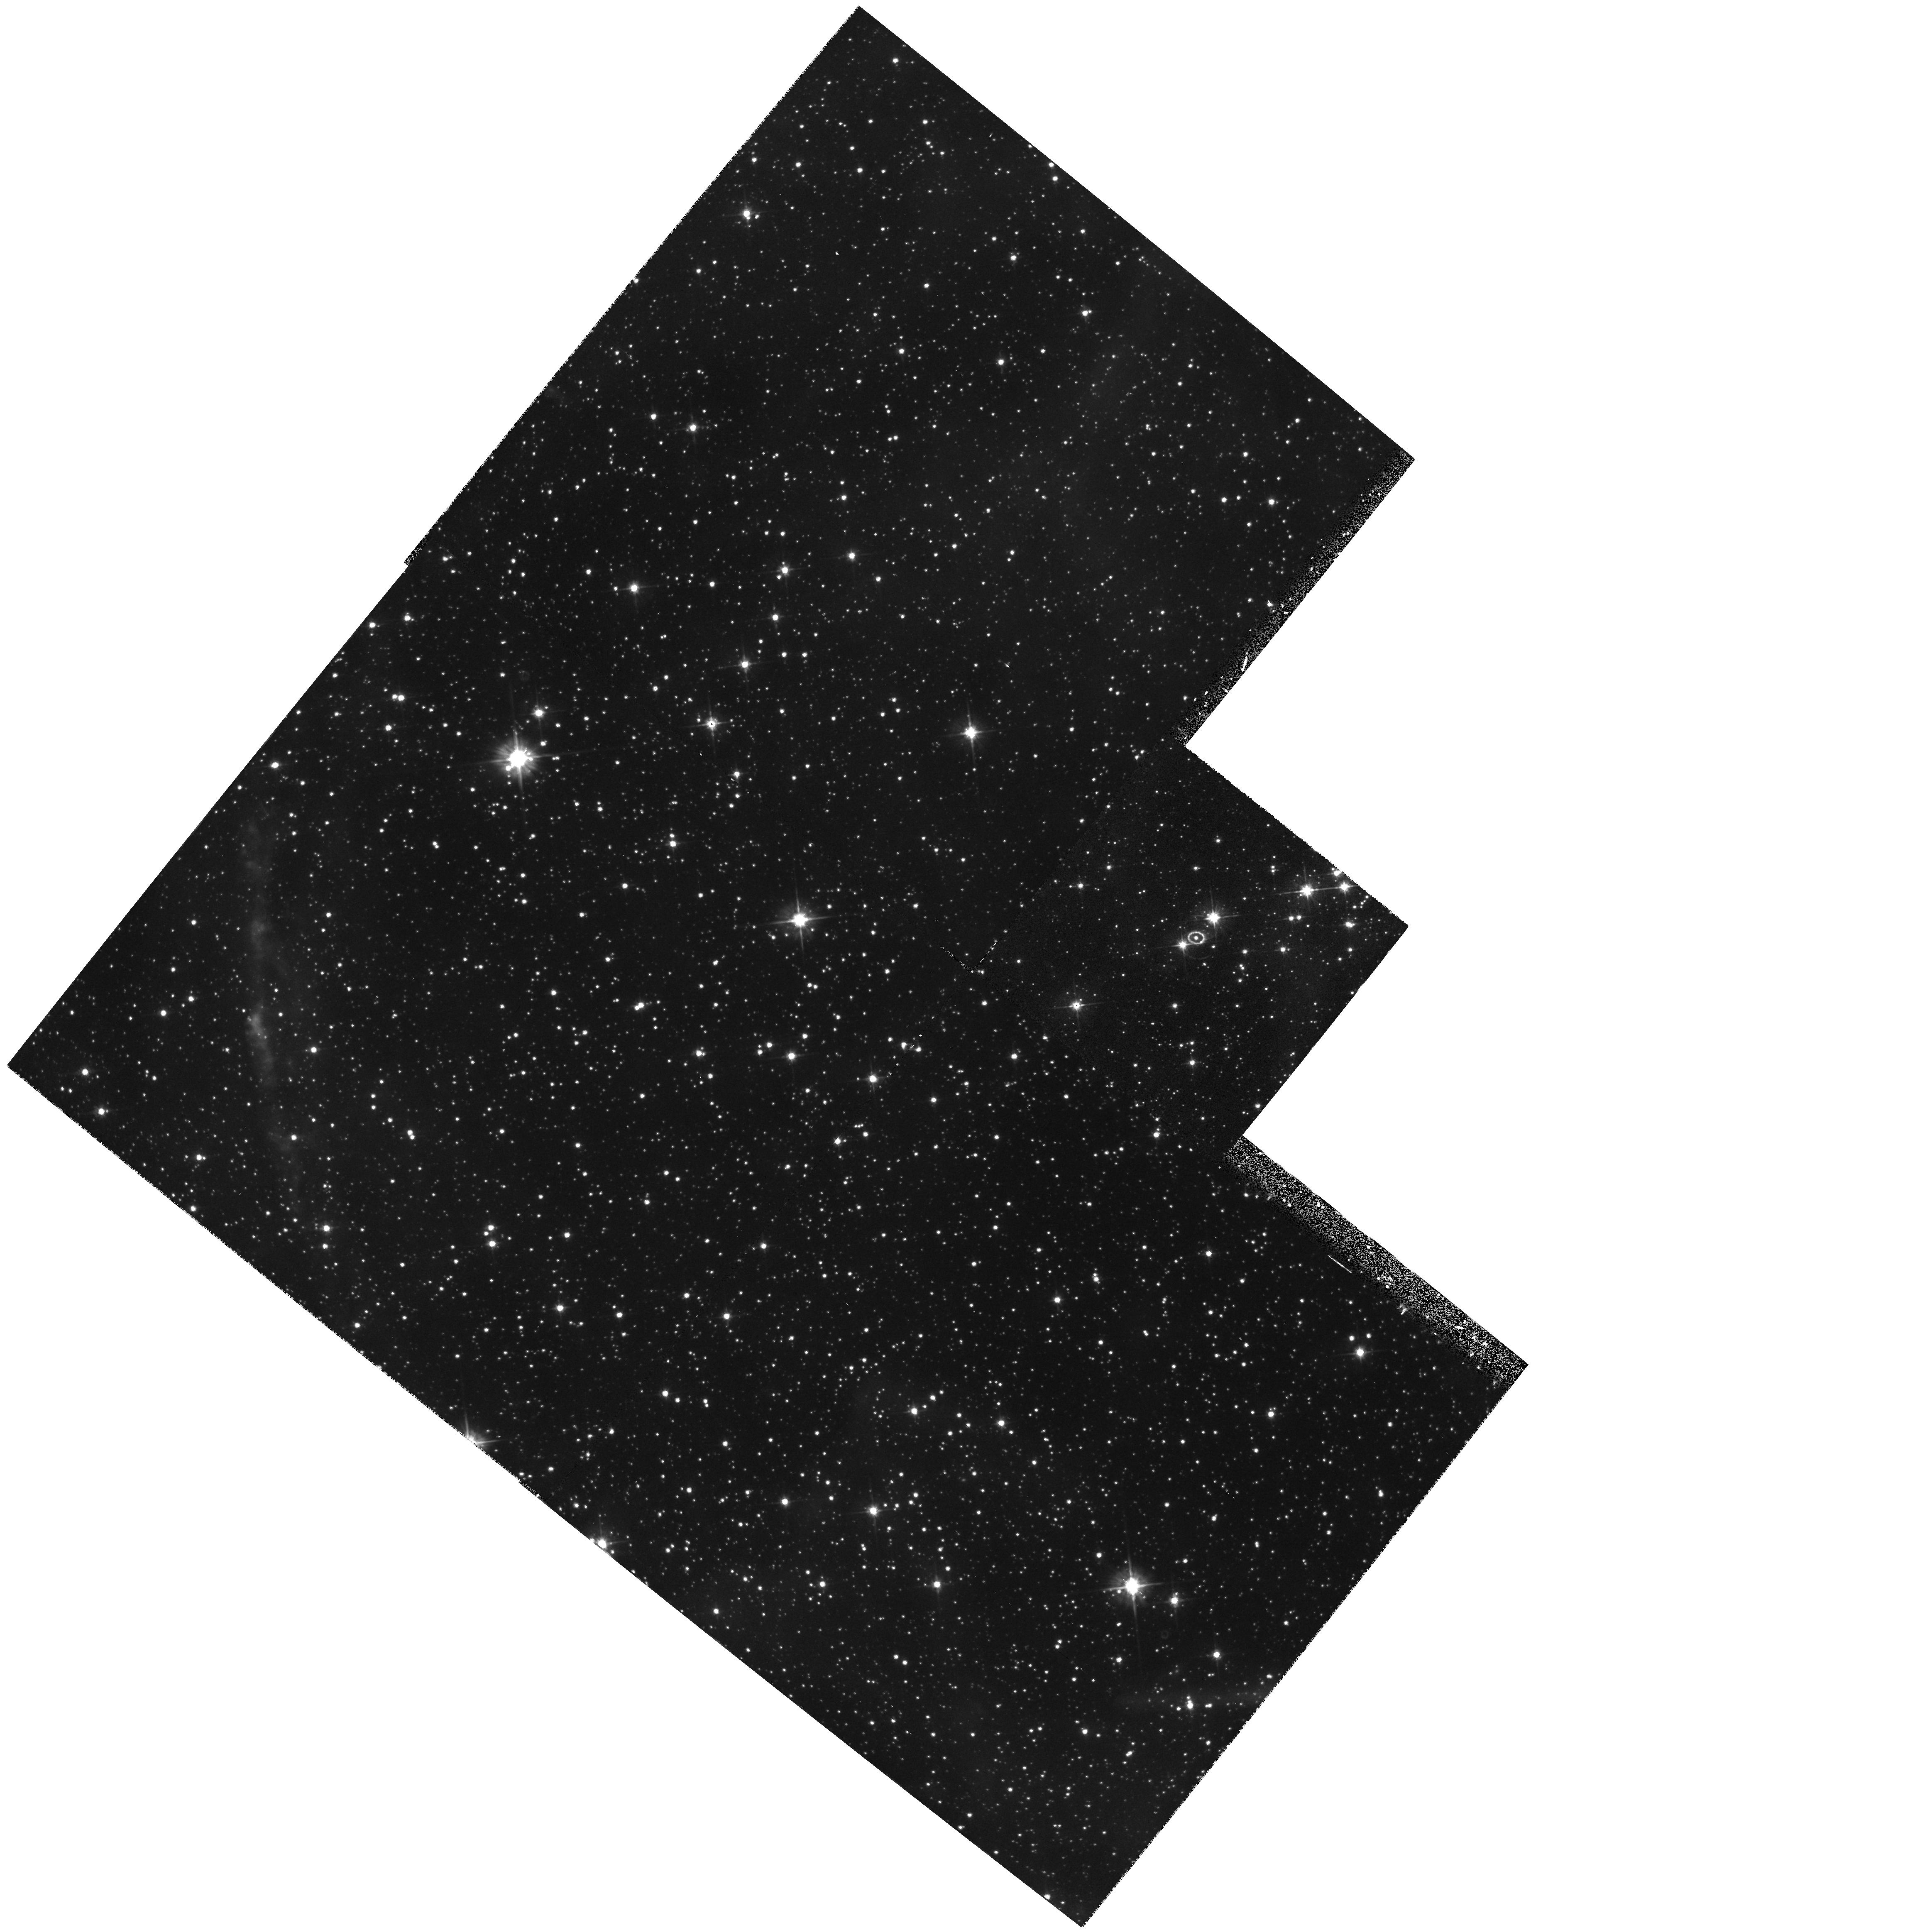
Target: LMC-SN1987A. Instrument: WFPC2/PC. Filter: F555W. Exposure: 10 min. Observation ID: hst_5753_03_wfpc2_pc_f555w_u2hw03

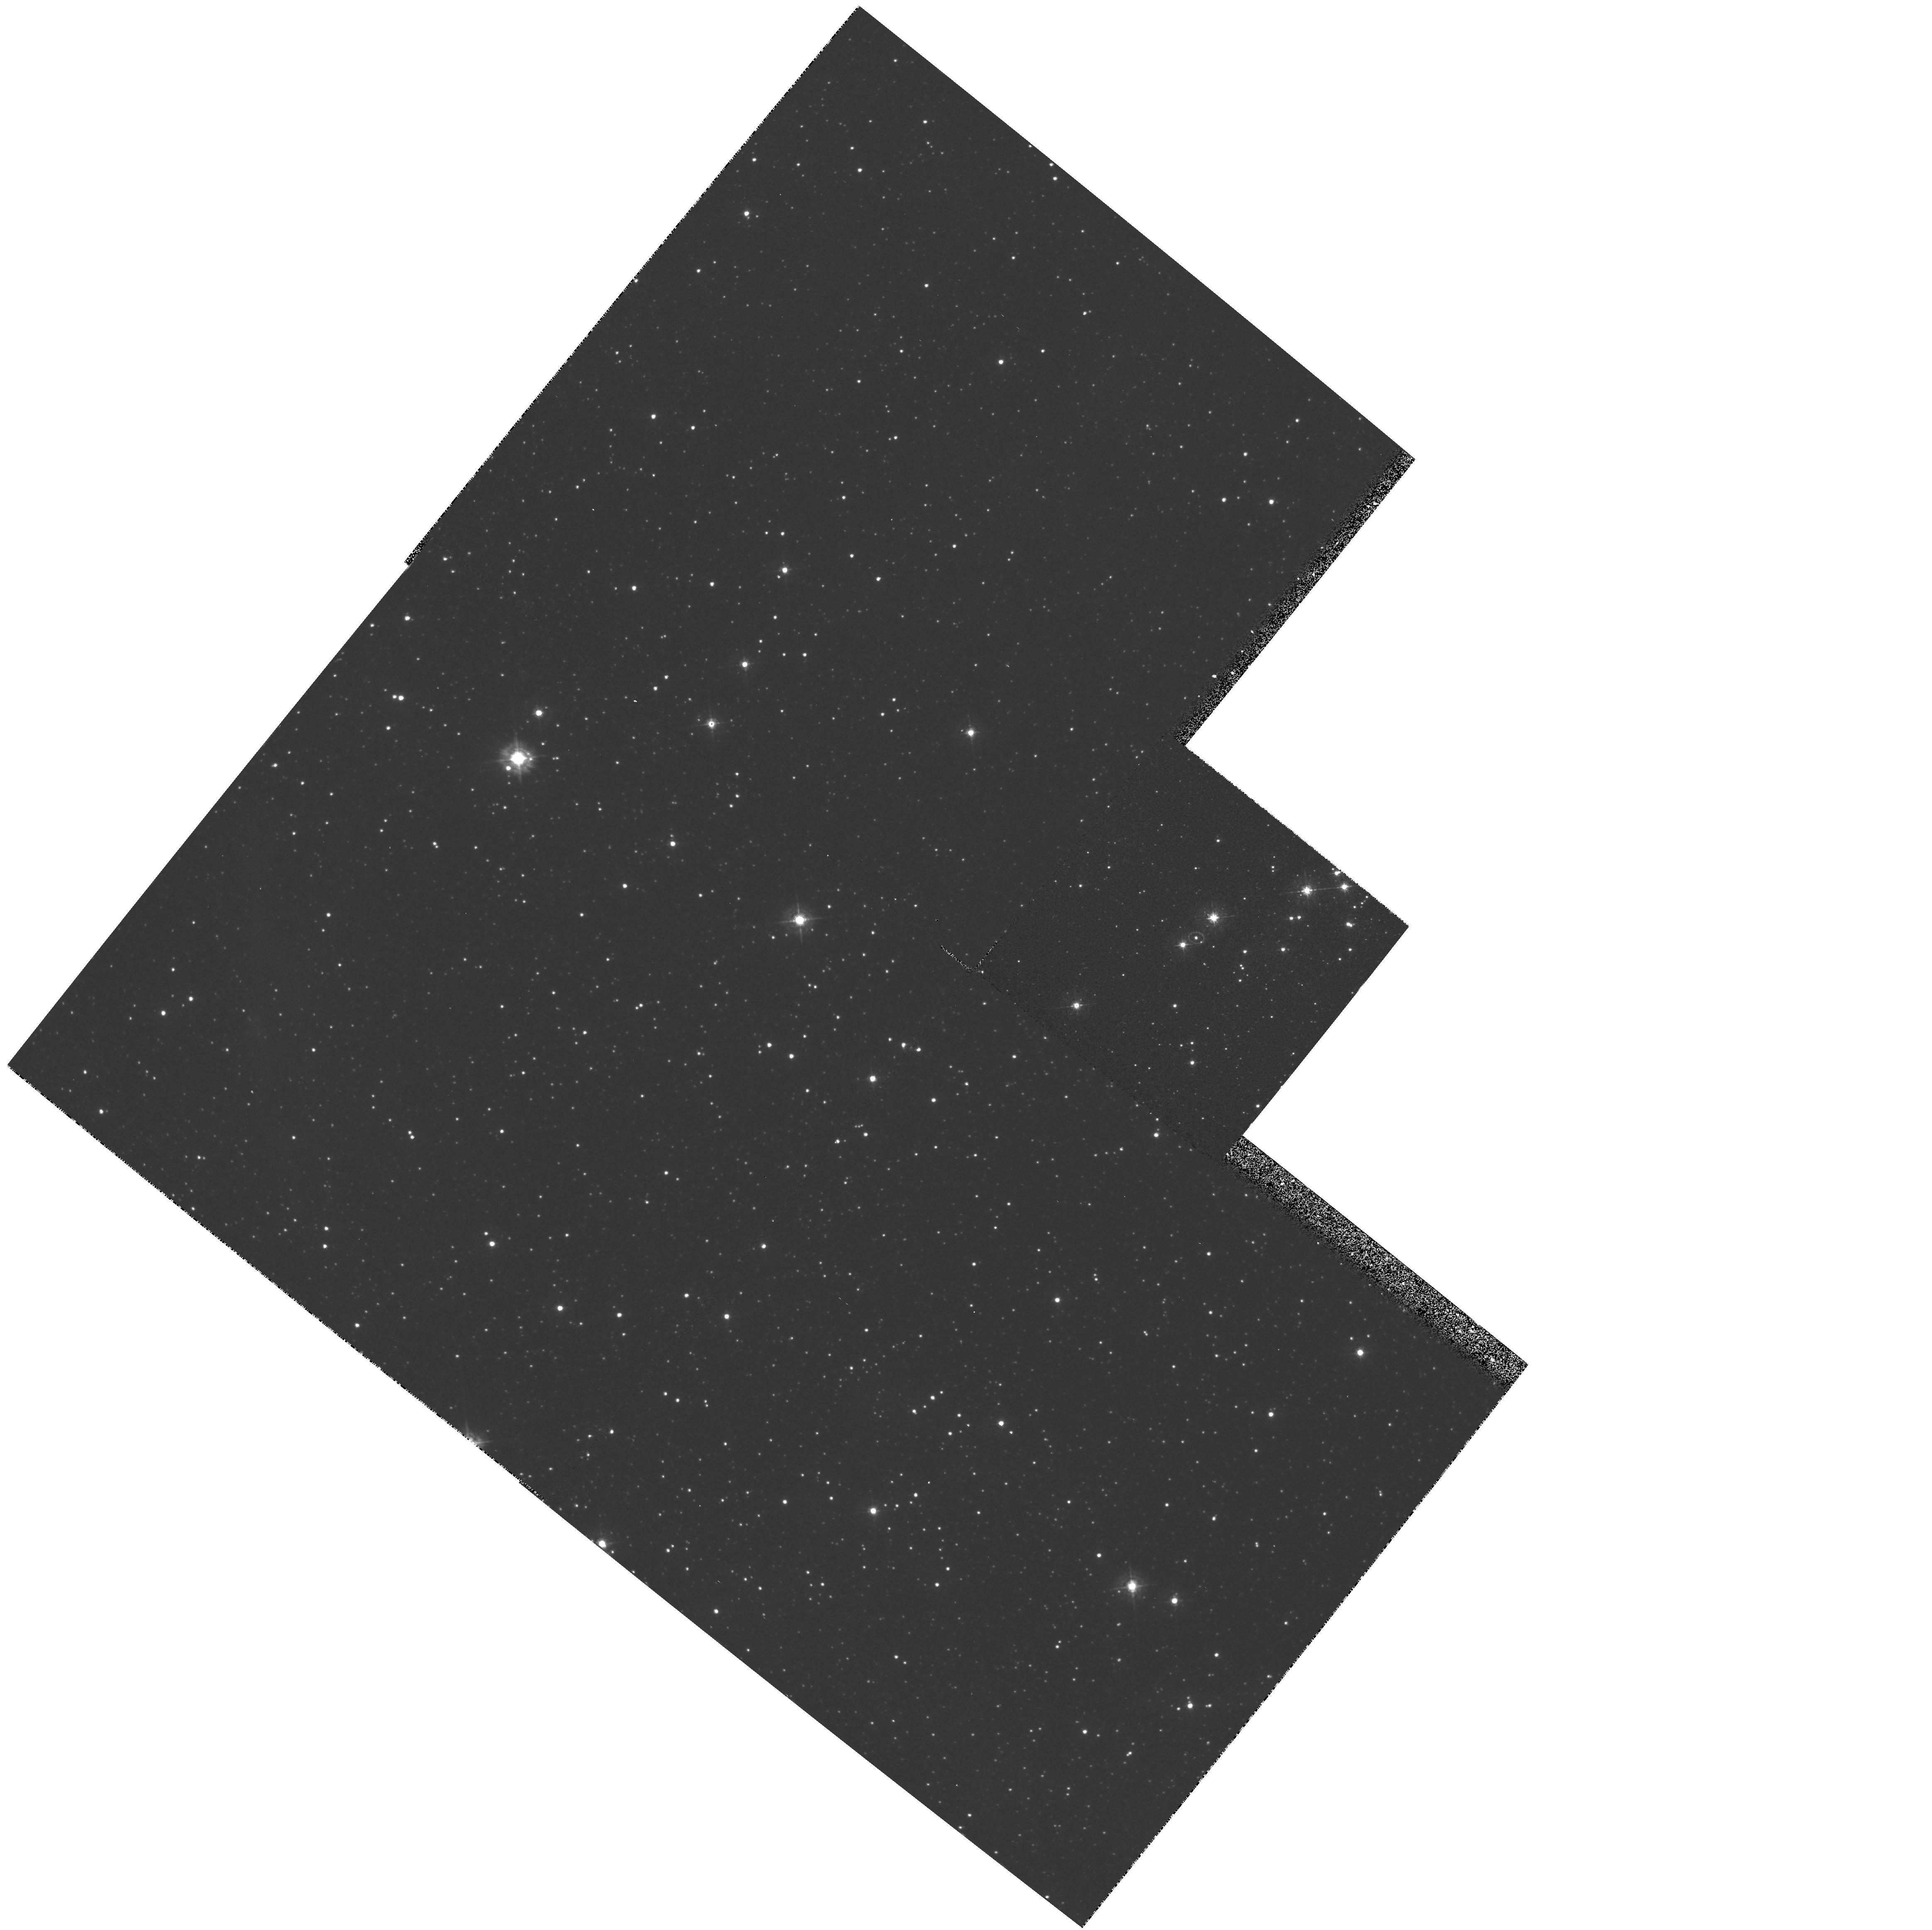
Target: LMC-SN1987A. Instrument: WFPC2/PC. Filter: F439W. Exposure: 13 min. Observation ID: hst_5753_03_wfpc2_pc_f439w_u2hw03

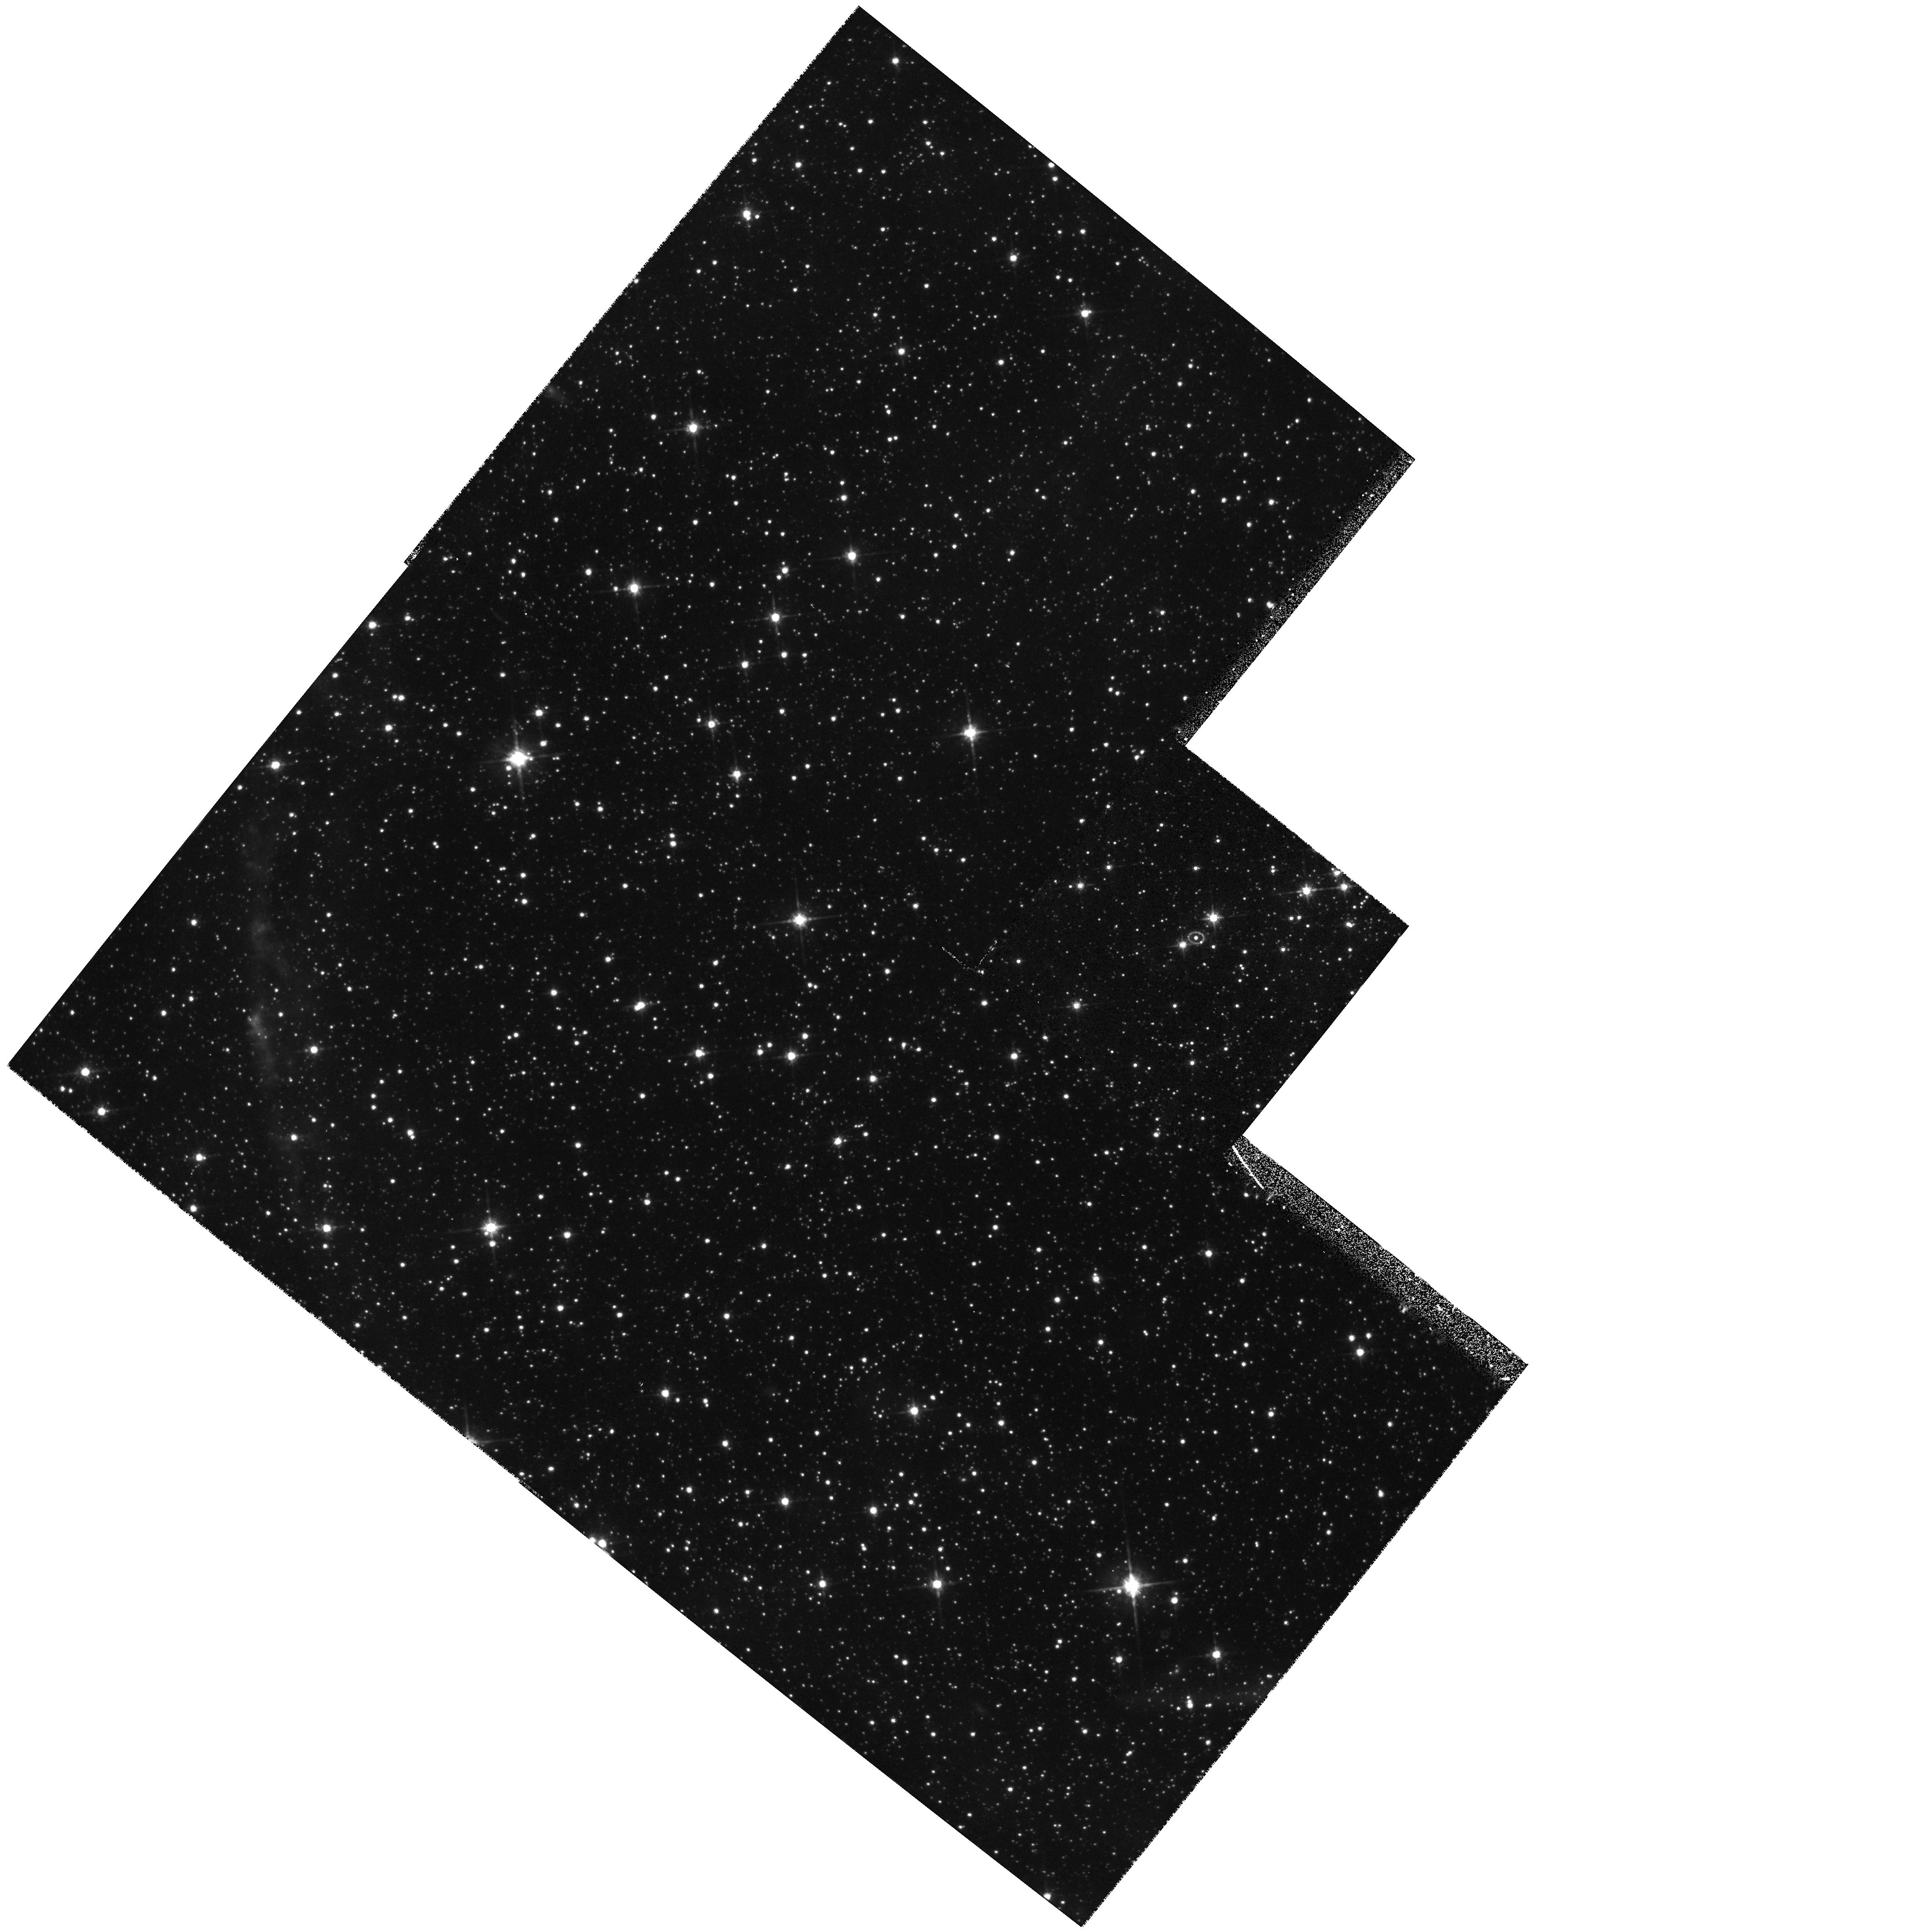
Target: LMC-SN1987A. Instrument: WFPC2/PC. Filter: F814W. Exposure: 10 min. Observation ID: hst_5753_03_wfpc2_pc_f814w_u2hw03

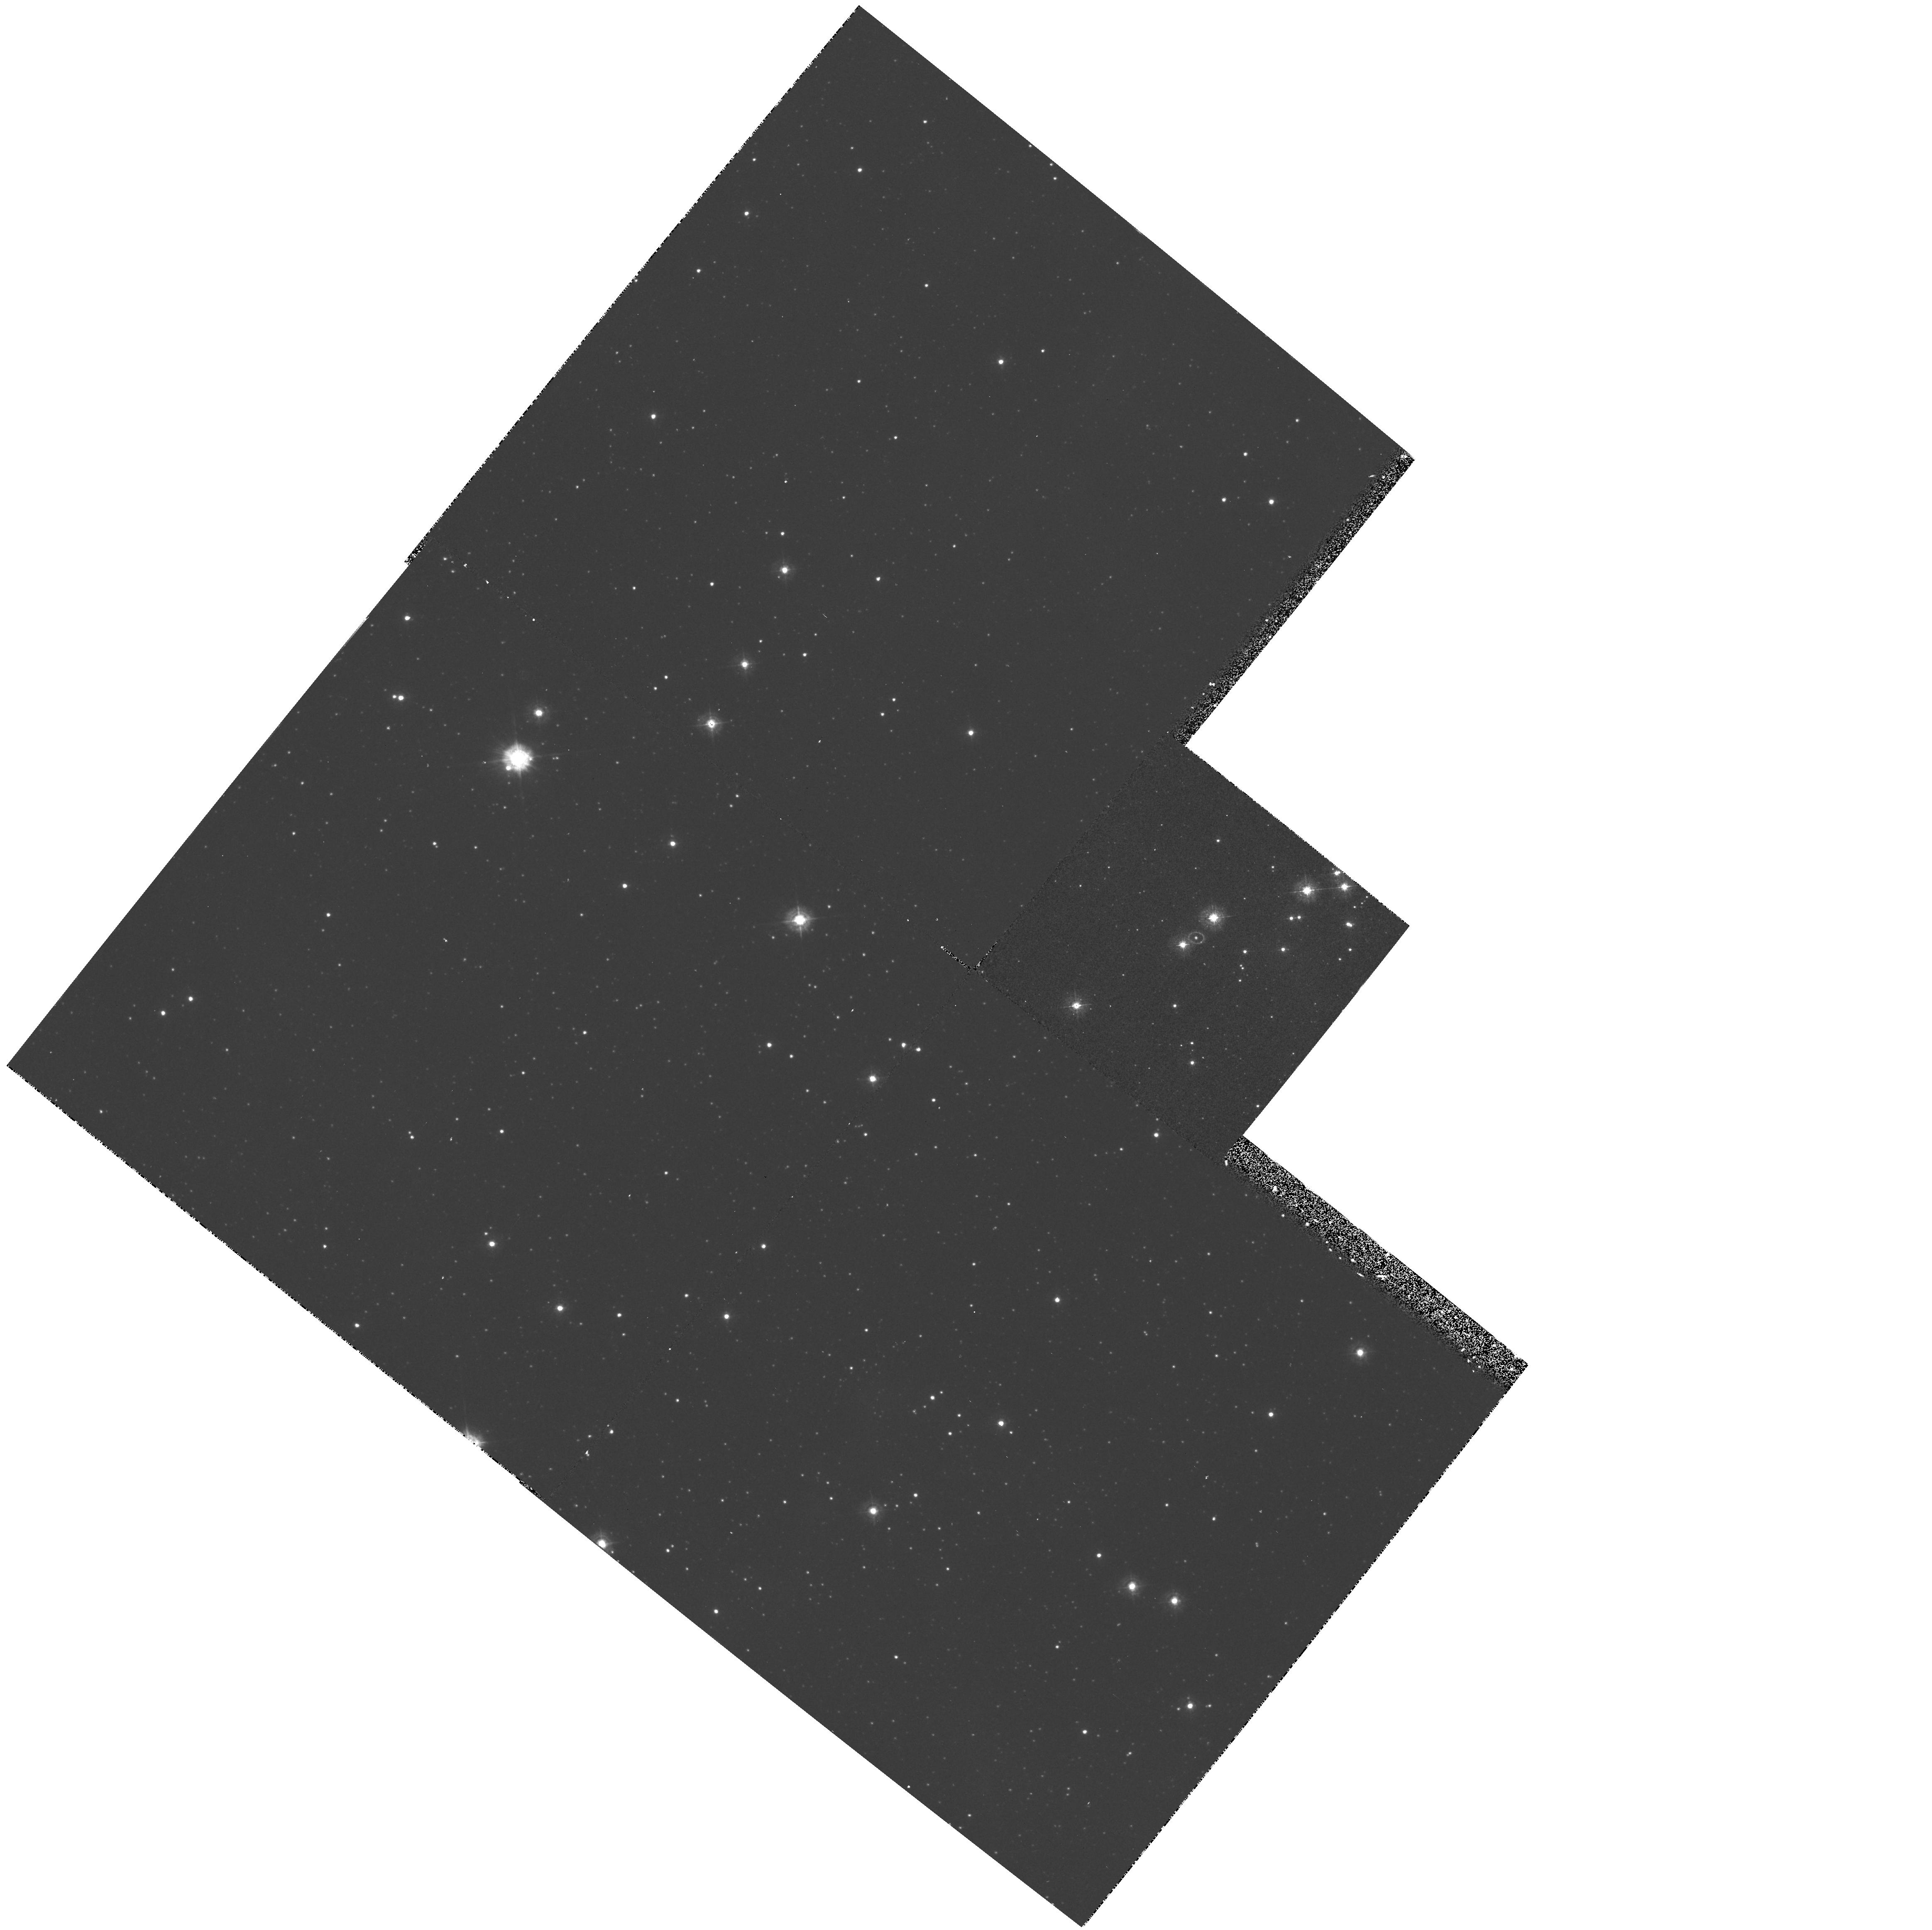
Target: LMC-SN1987A. Instrument: WFPC2/PC. Filter: F336W. Exposure: 20 min. Observation ID: hst_5753_03_wfpc2_pc_f336w_u2hw03

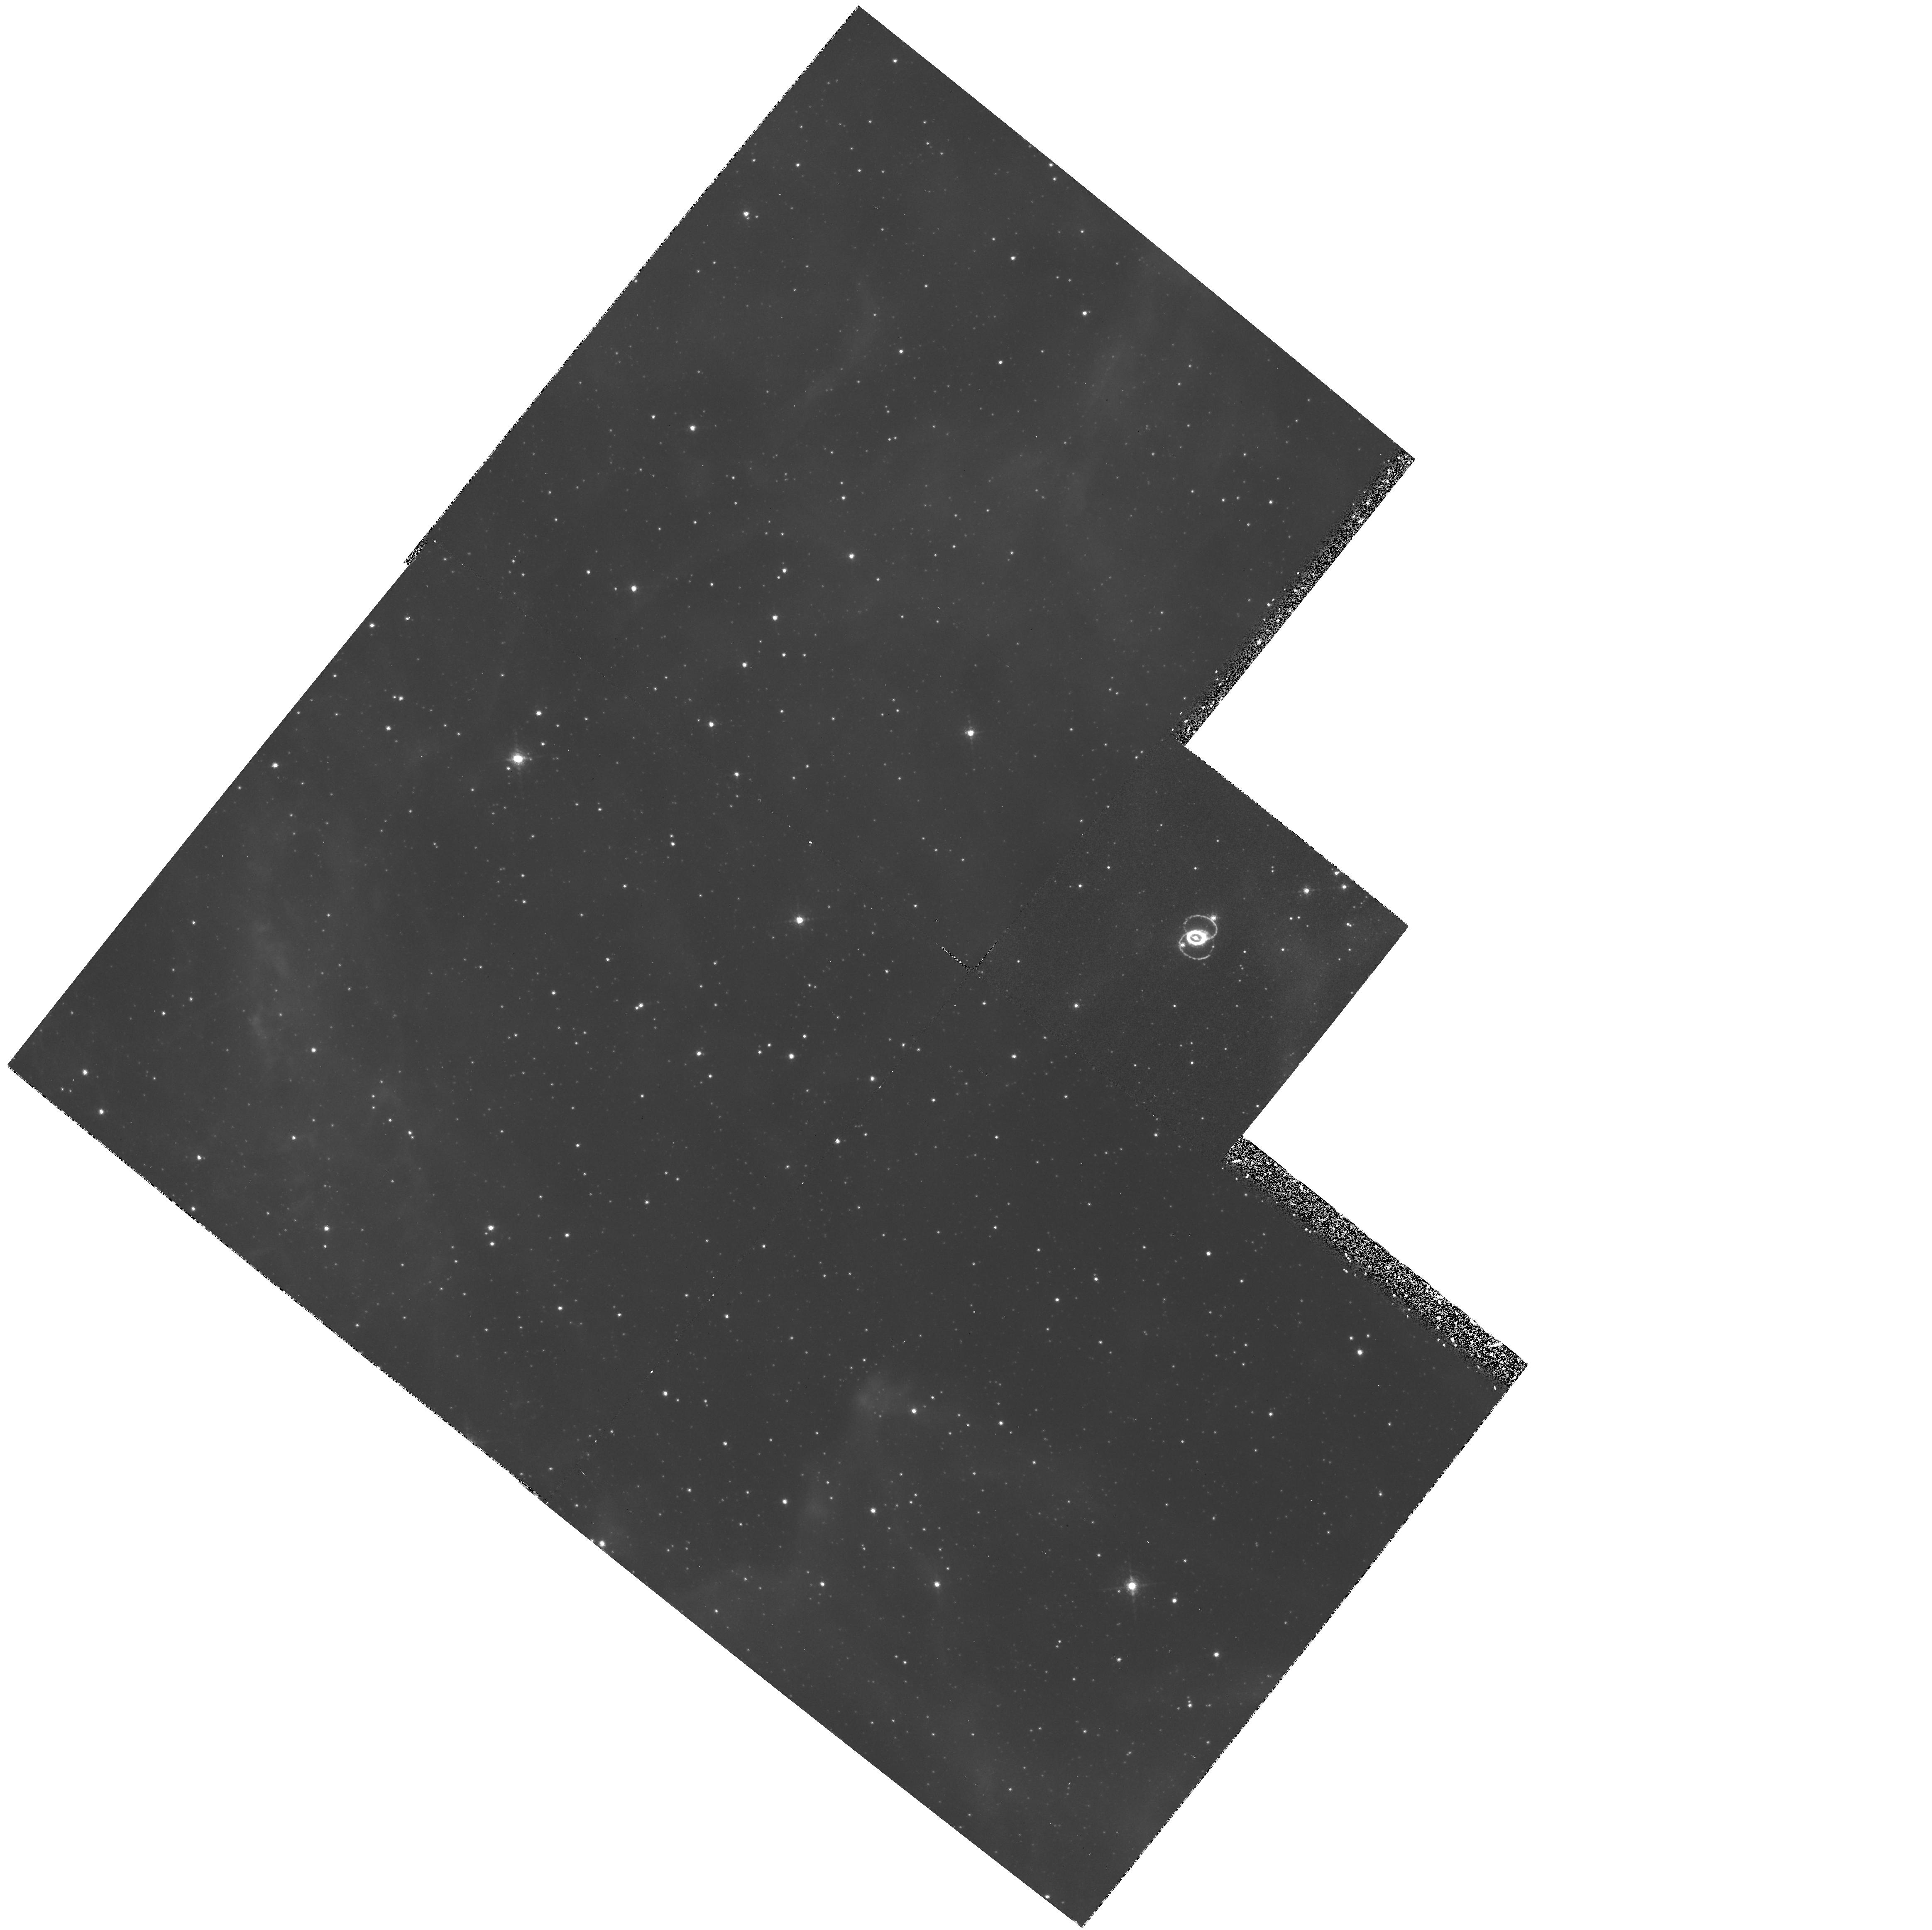
Target: LMC-SN1987A. Instrument: WFPC2/PC. Filter: F658N. Exposure: 1.3 h. Observation ID: hst_5753_03_wfpc2_pc_f658n_u2hw03

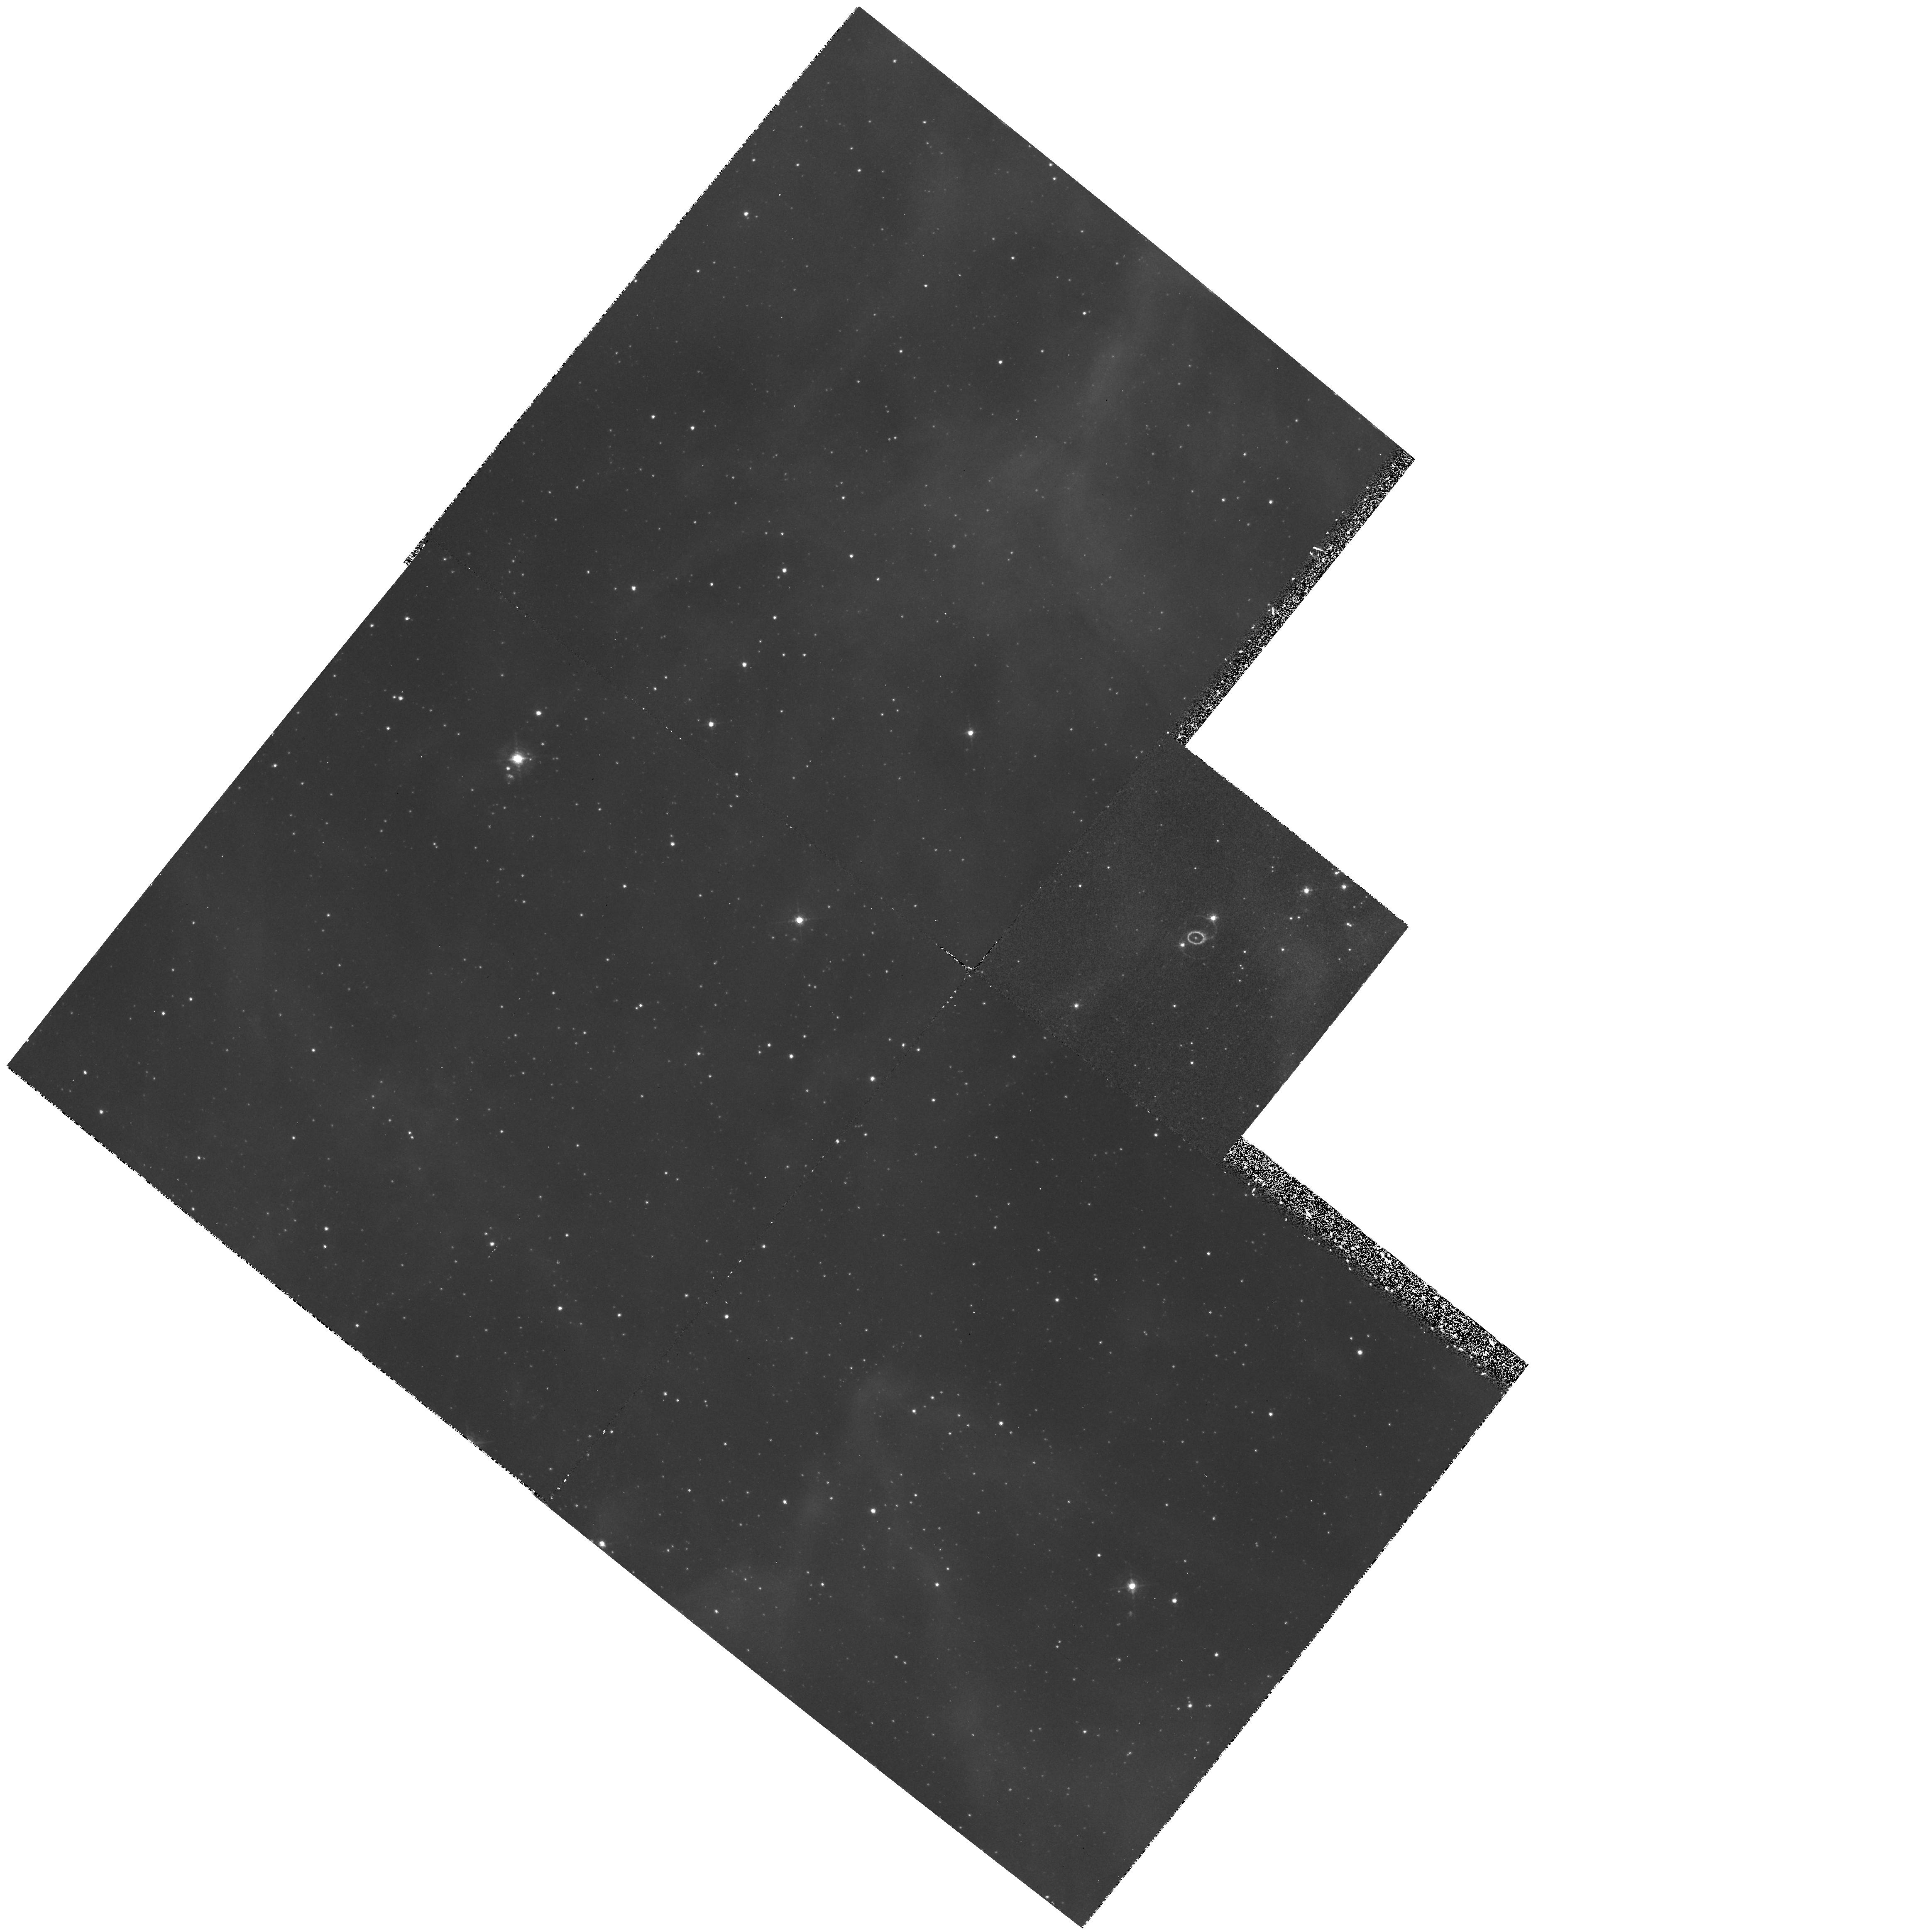
Target: LMC-SN1987A. Instrument: WFPC2/PC. Filter: F502N. Exposure: 1.3 h. Observation ID: hst_5753_03_wfpc2_pc_f502n_u2hw03

SINS:  THE SUPERNOVA INTENSIVE STUDY (PI: Kirshner, Robert P.)

We are now underway in our intensive study of supernovae with HST. This long-term project promises to illuminate problems in stellar evolution, the mechanism of stellar explosion, nucleosynthesis, the energetics of interstellar gas, and the extragalactic distance scale. Initial observations, starting in the Spring of 1992, show that HST observations of SN 1987A are rich in content and that these high-minded goals can actually be achieved. Our HST observations of a new supernova, SN1992A, demonstrate that Target-of-Opportunity observations with HST are worth the effort. We were poised to observe SN 1993J in M81 and we obtained a beautiful UV/optical spectrum from an early epoch of this peculiar supernova. Our long-term plan is to continue the imaging and spectroscopy of SN 1987A, to obtain unprecedented late-time UV spectra of SN 1993J, and to realize the promise of our Cycle 1 proposal by following the late-time light curves of SN 1992A and SN 1993J. SN 1992A and SN 1993J demonstrated our ability to orchestrate observations from the ground, with IUE, and from HST to investigate important issues in supernova research.